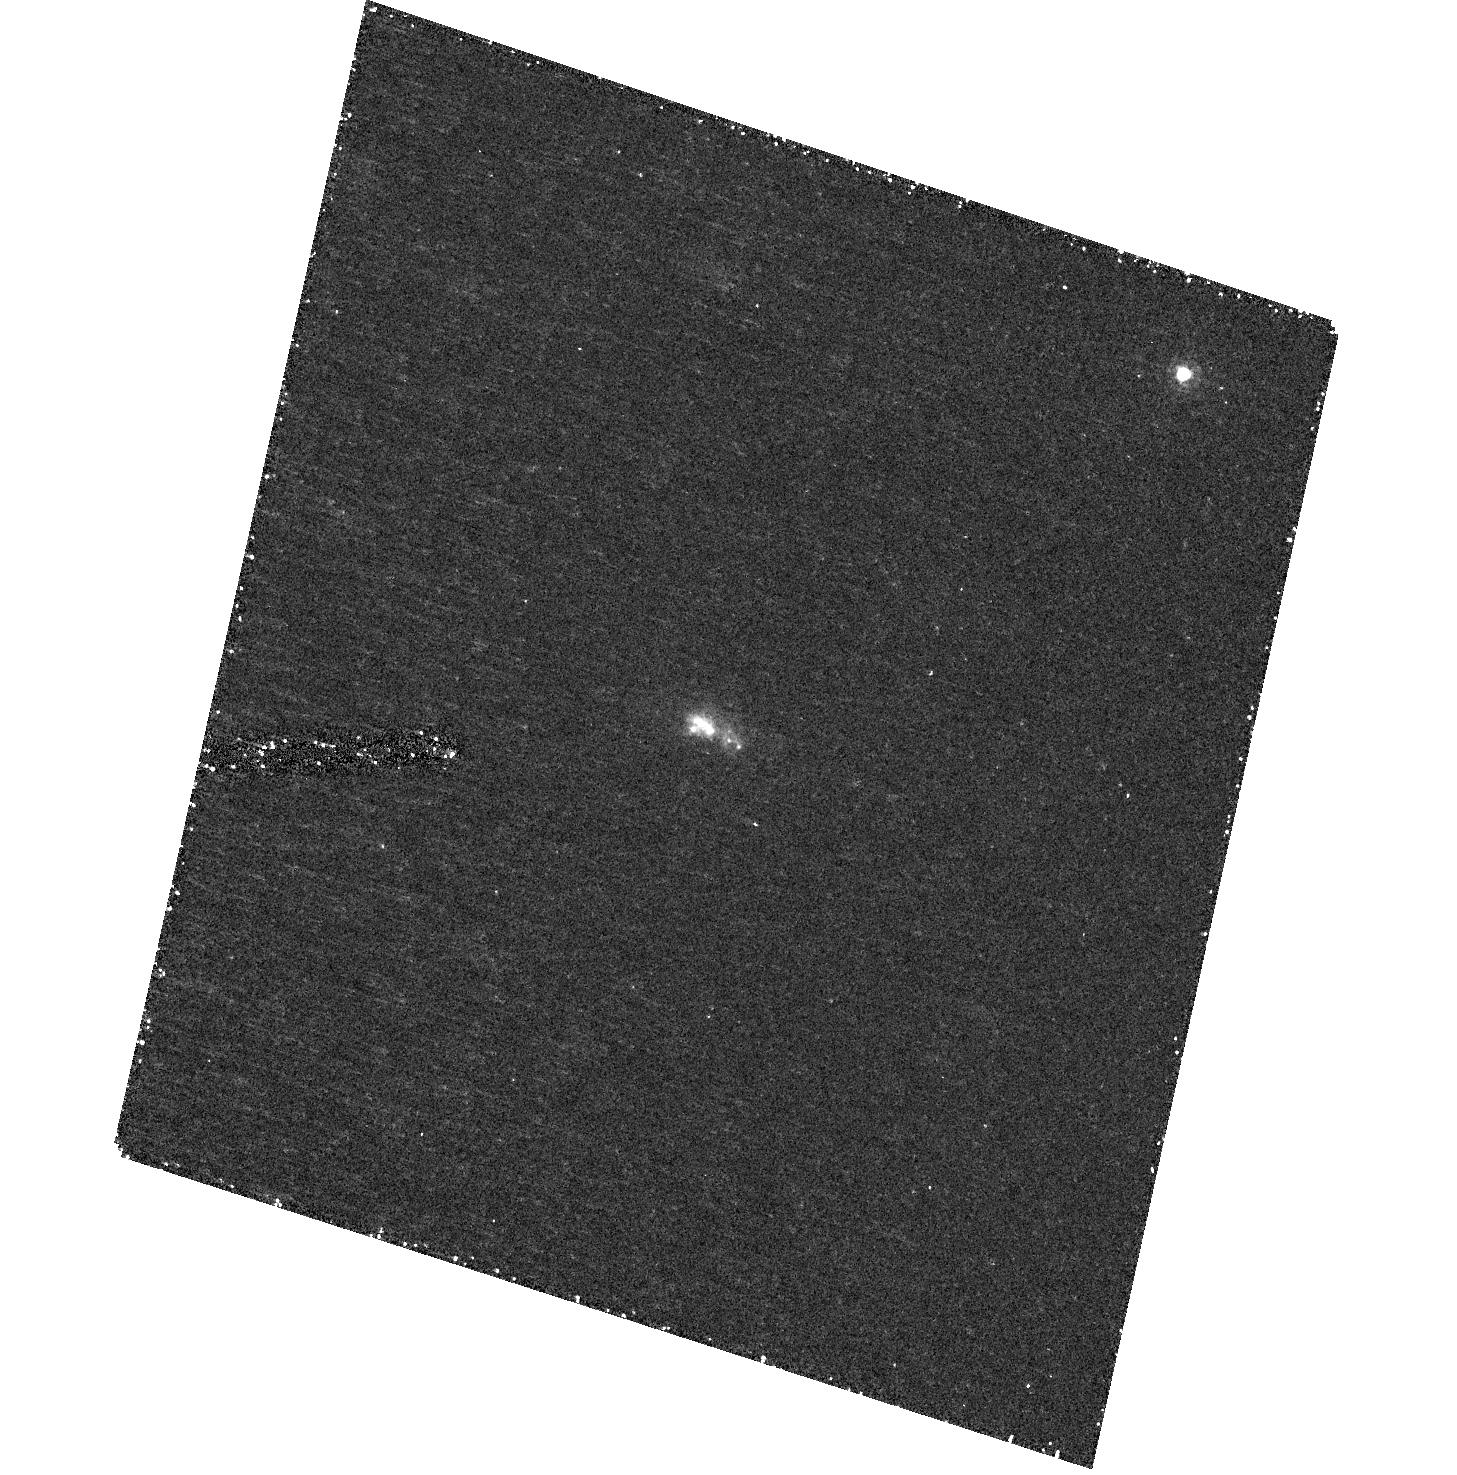
Target: SDSSJ032845.99+011150.8. Instrument: ACS/HRC. Filter: F330W. Exposure: 42 min. Observation ID: hst_10920_a3_acs_hrc_f330w_j9pja3

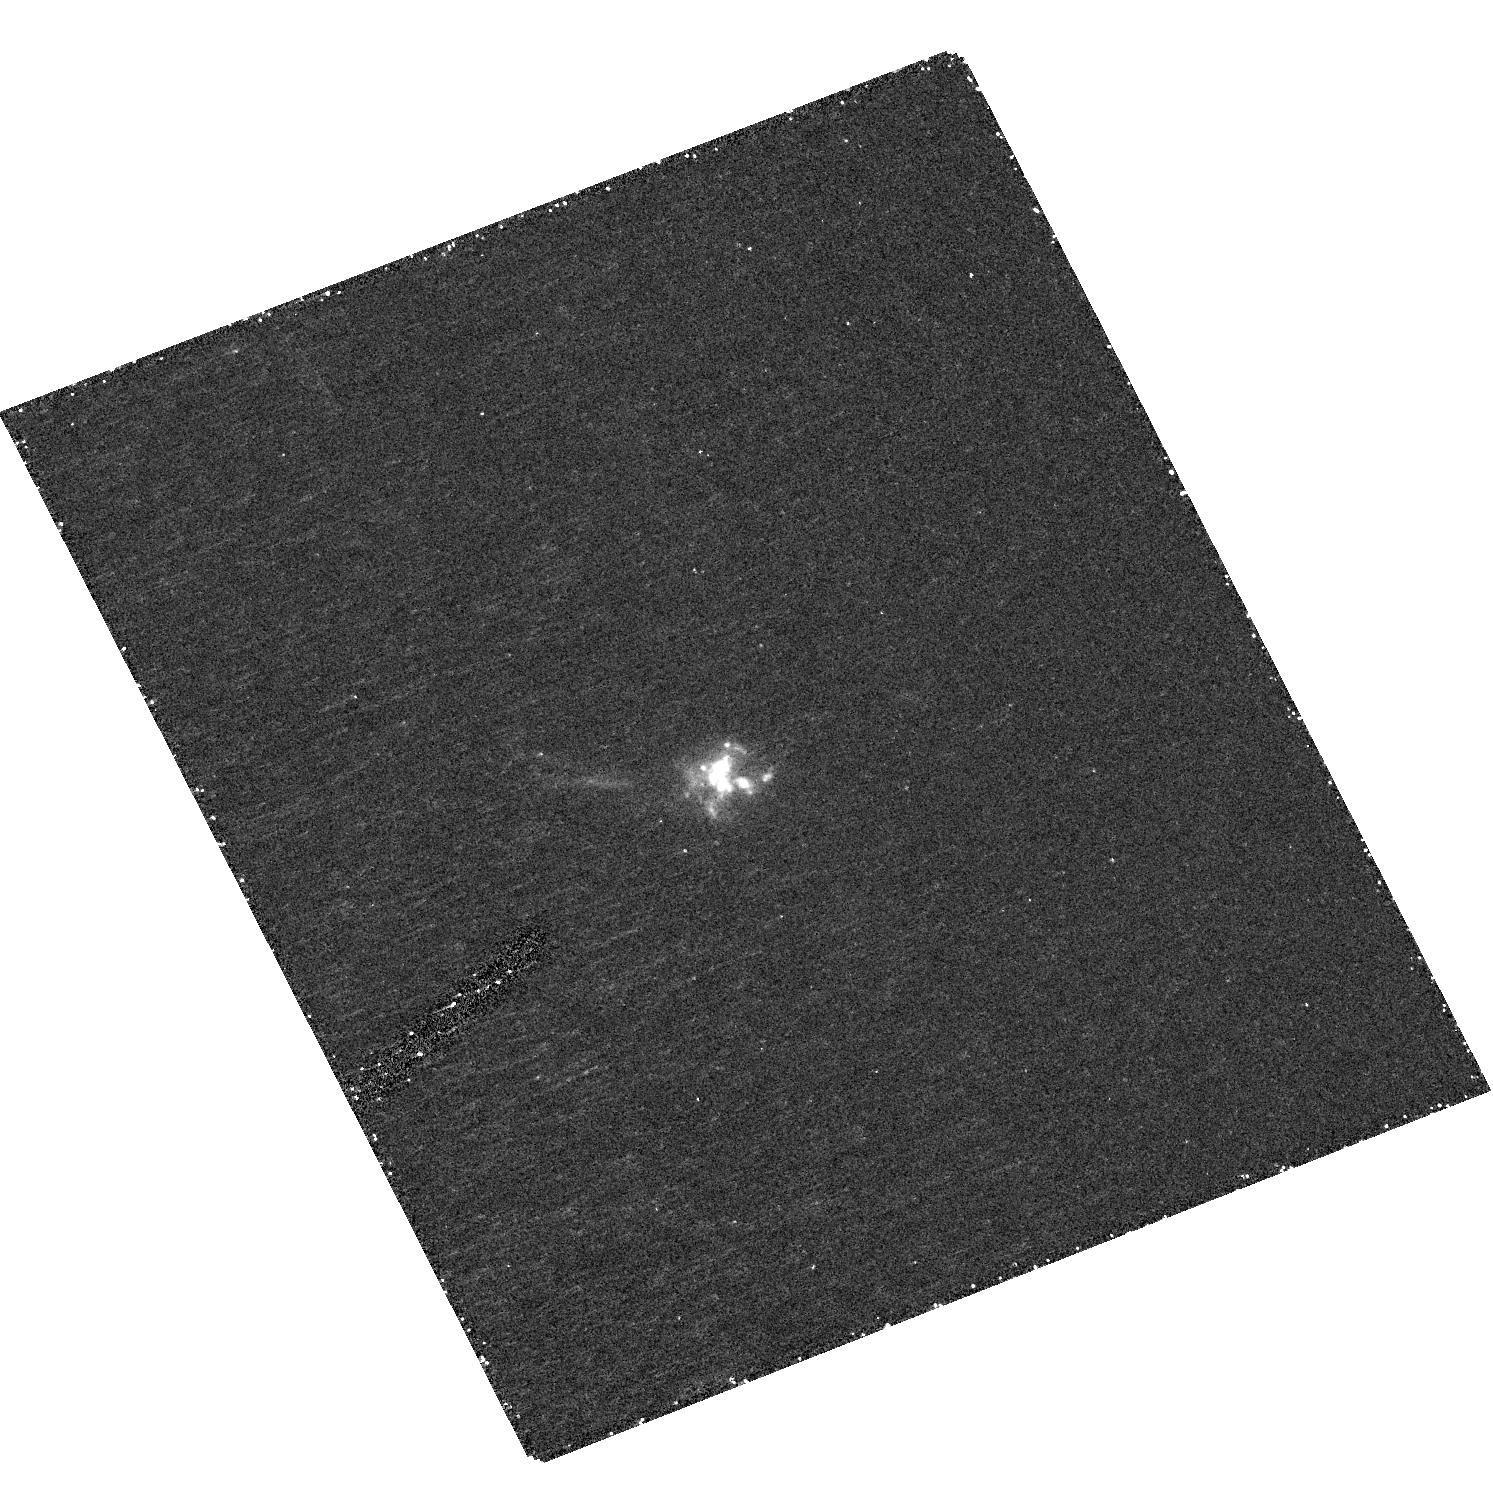
Target: SDSSJ135355.9+664800.5. Instrument: ACS/HRC. Filter: F330W. Exposure: 44 min. Observation ID: hst_10920_08_acs_hrc_f330w_j9pj08

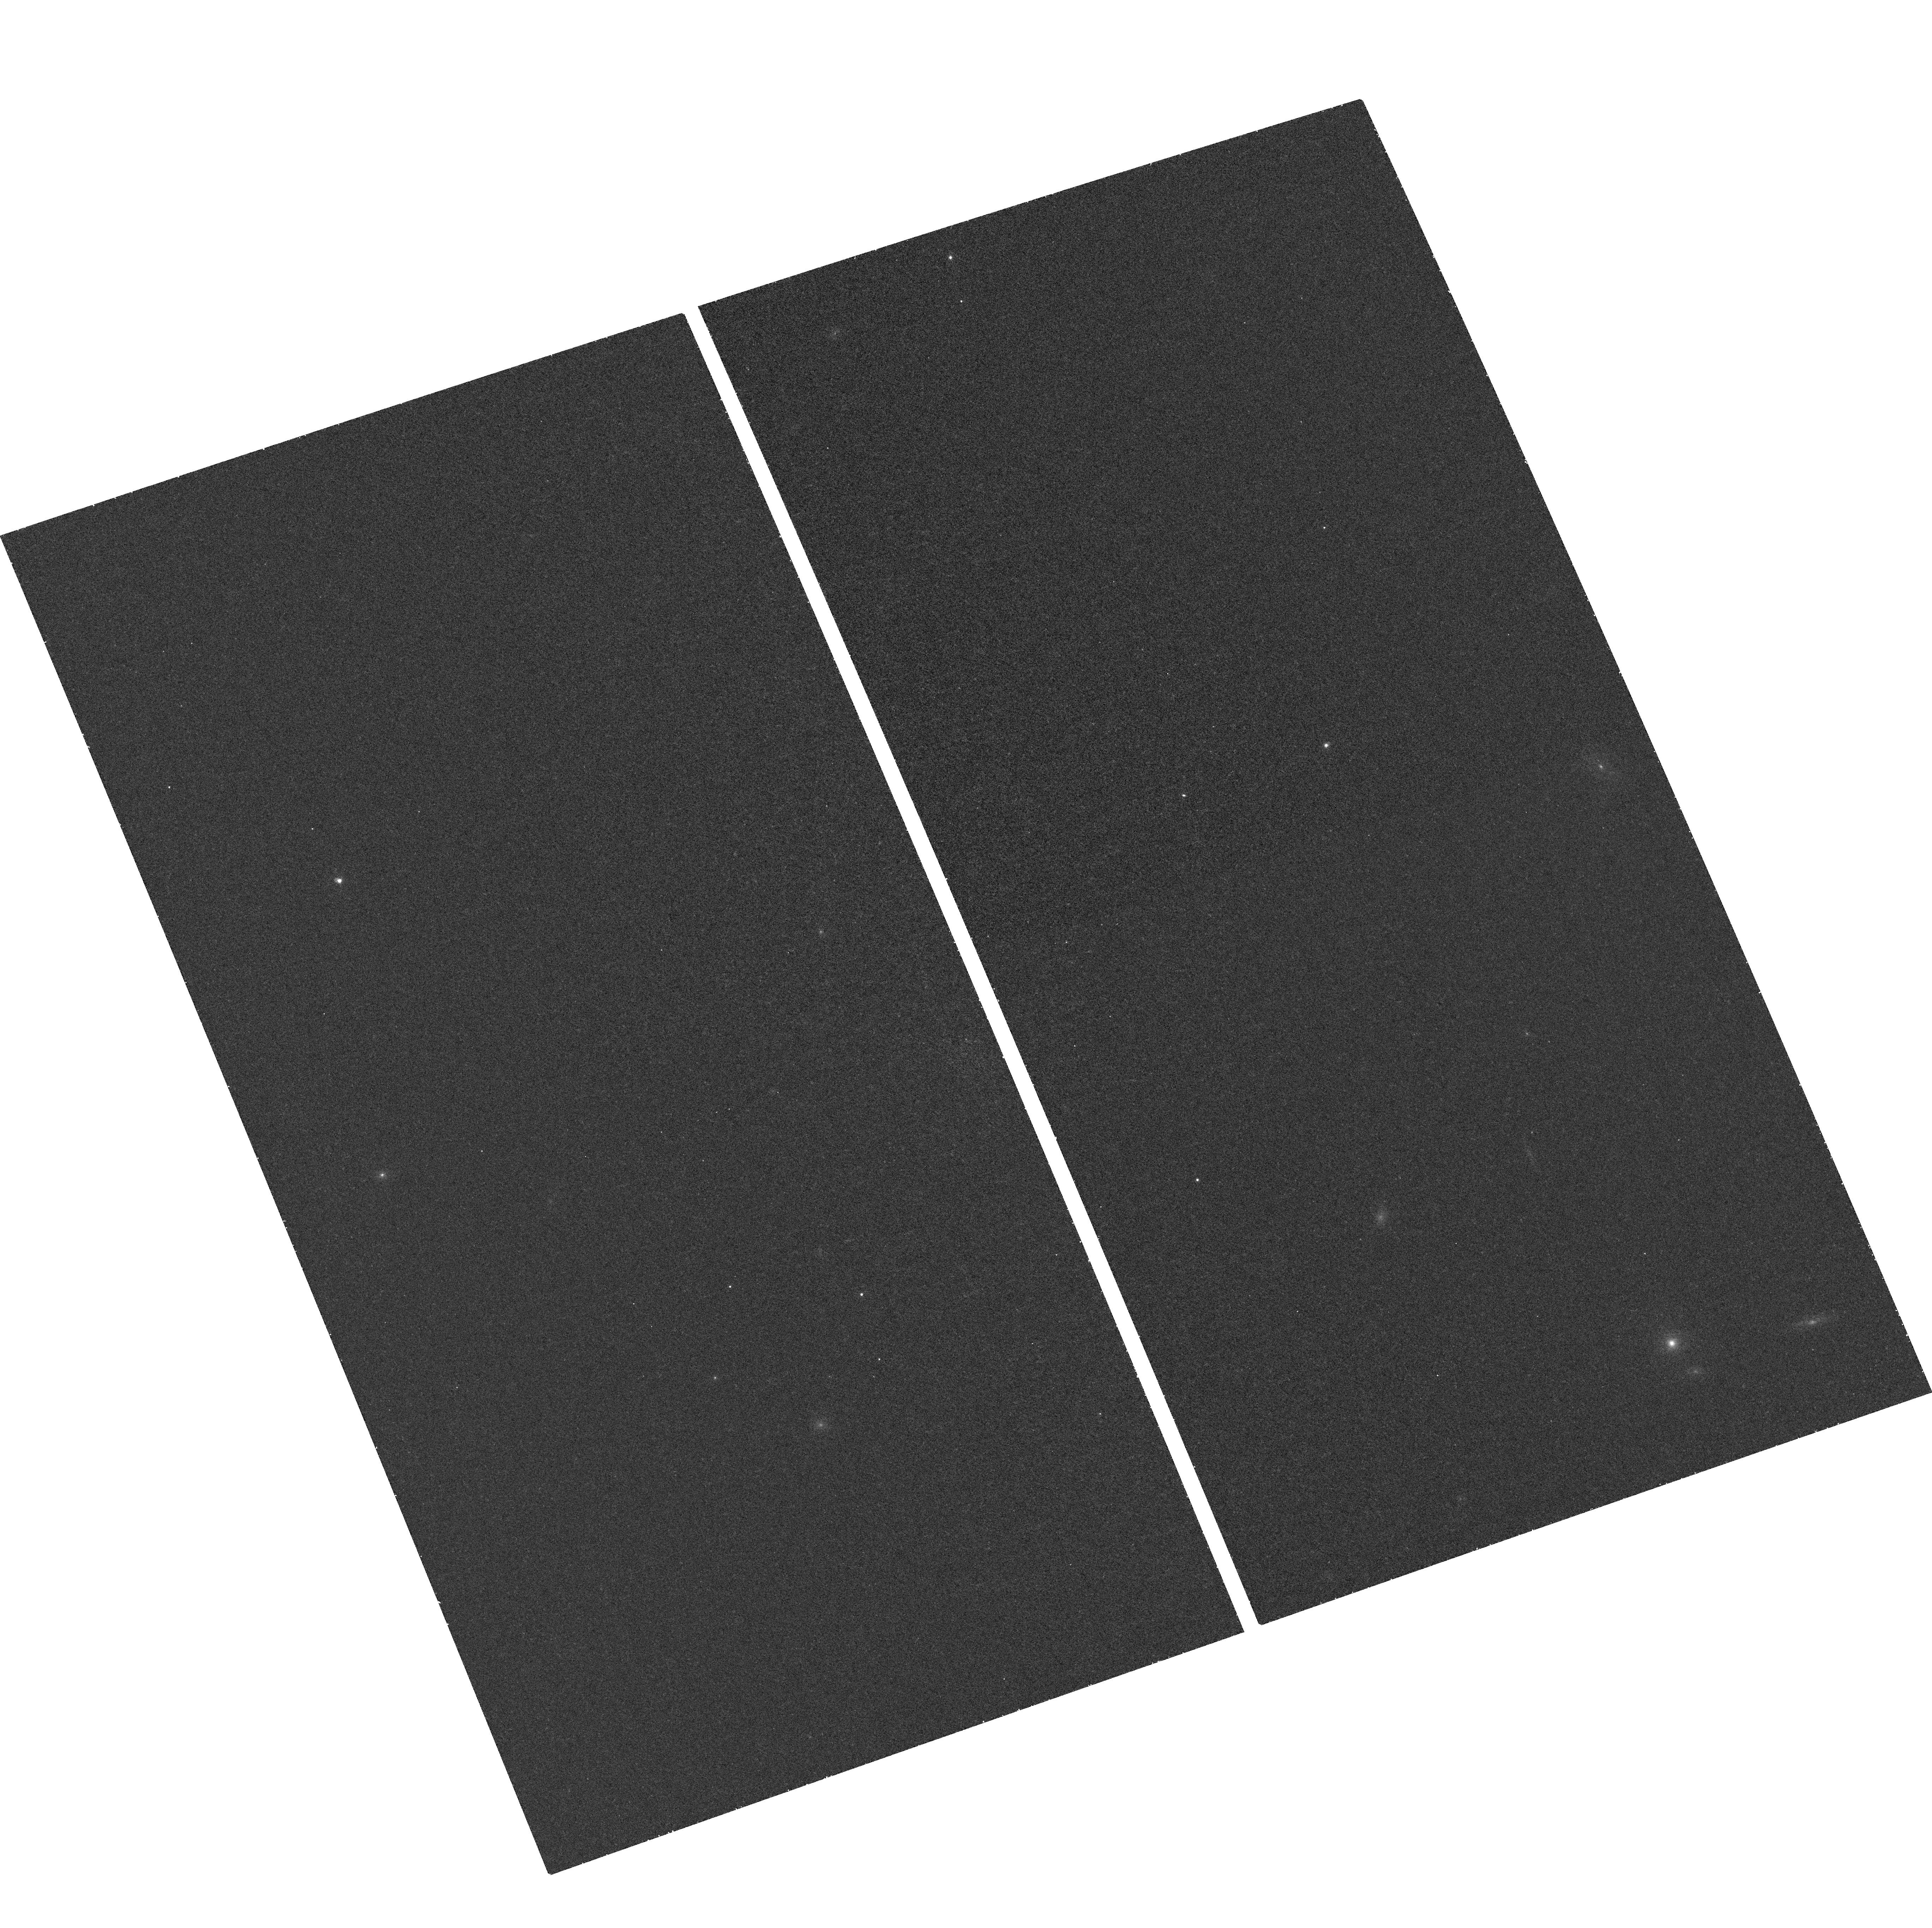
Target: field at RA 208.483°, Dec 66.800°. Instrument: ACS/WFC. Filter: F660N. Exposure: 37 min. Observation ID: hst_10920_08_acs_wfc_f660n_j9pj08

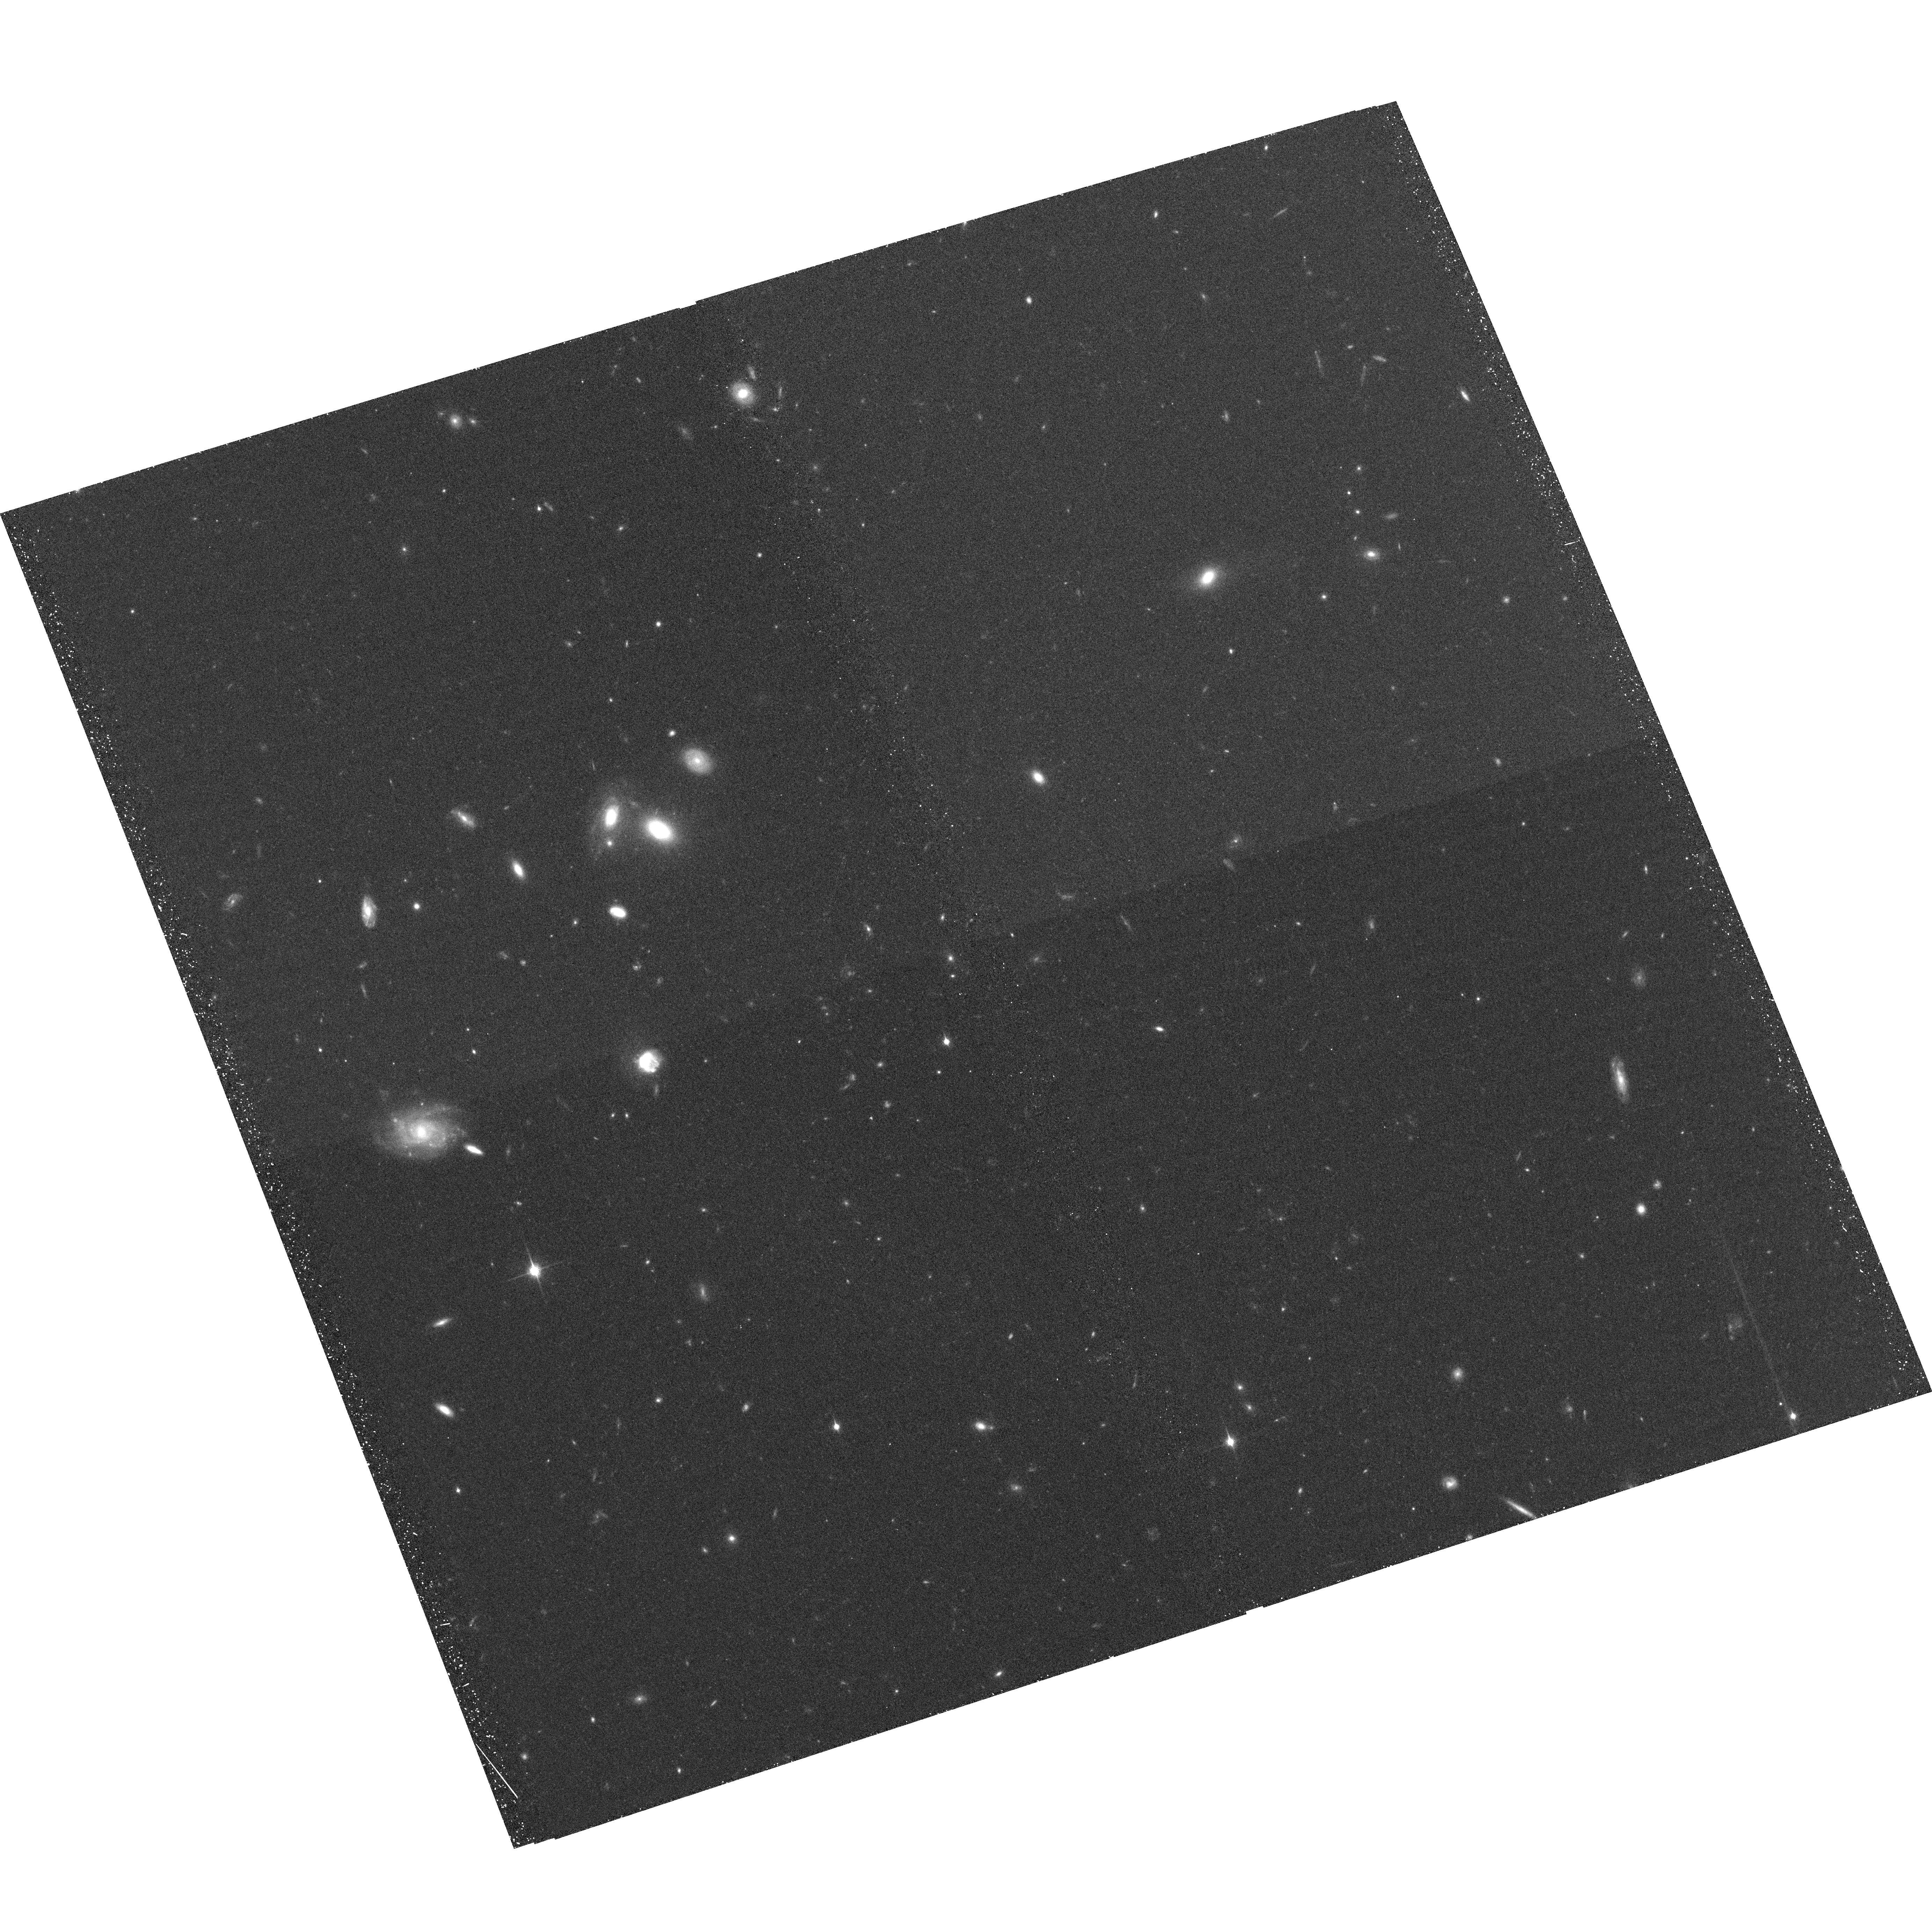
Target: SDSSJ102613.97+484458.9. Instrument: ACS/WFC. Filter: F850LP. Exposure: 38 min. Observation ID: hst_10920_07_acs_wfc_f850lp_j9pj07

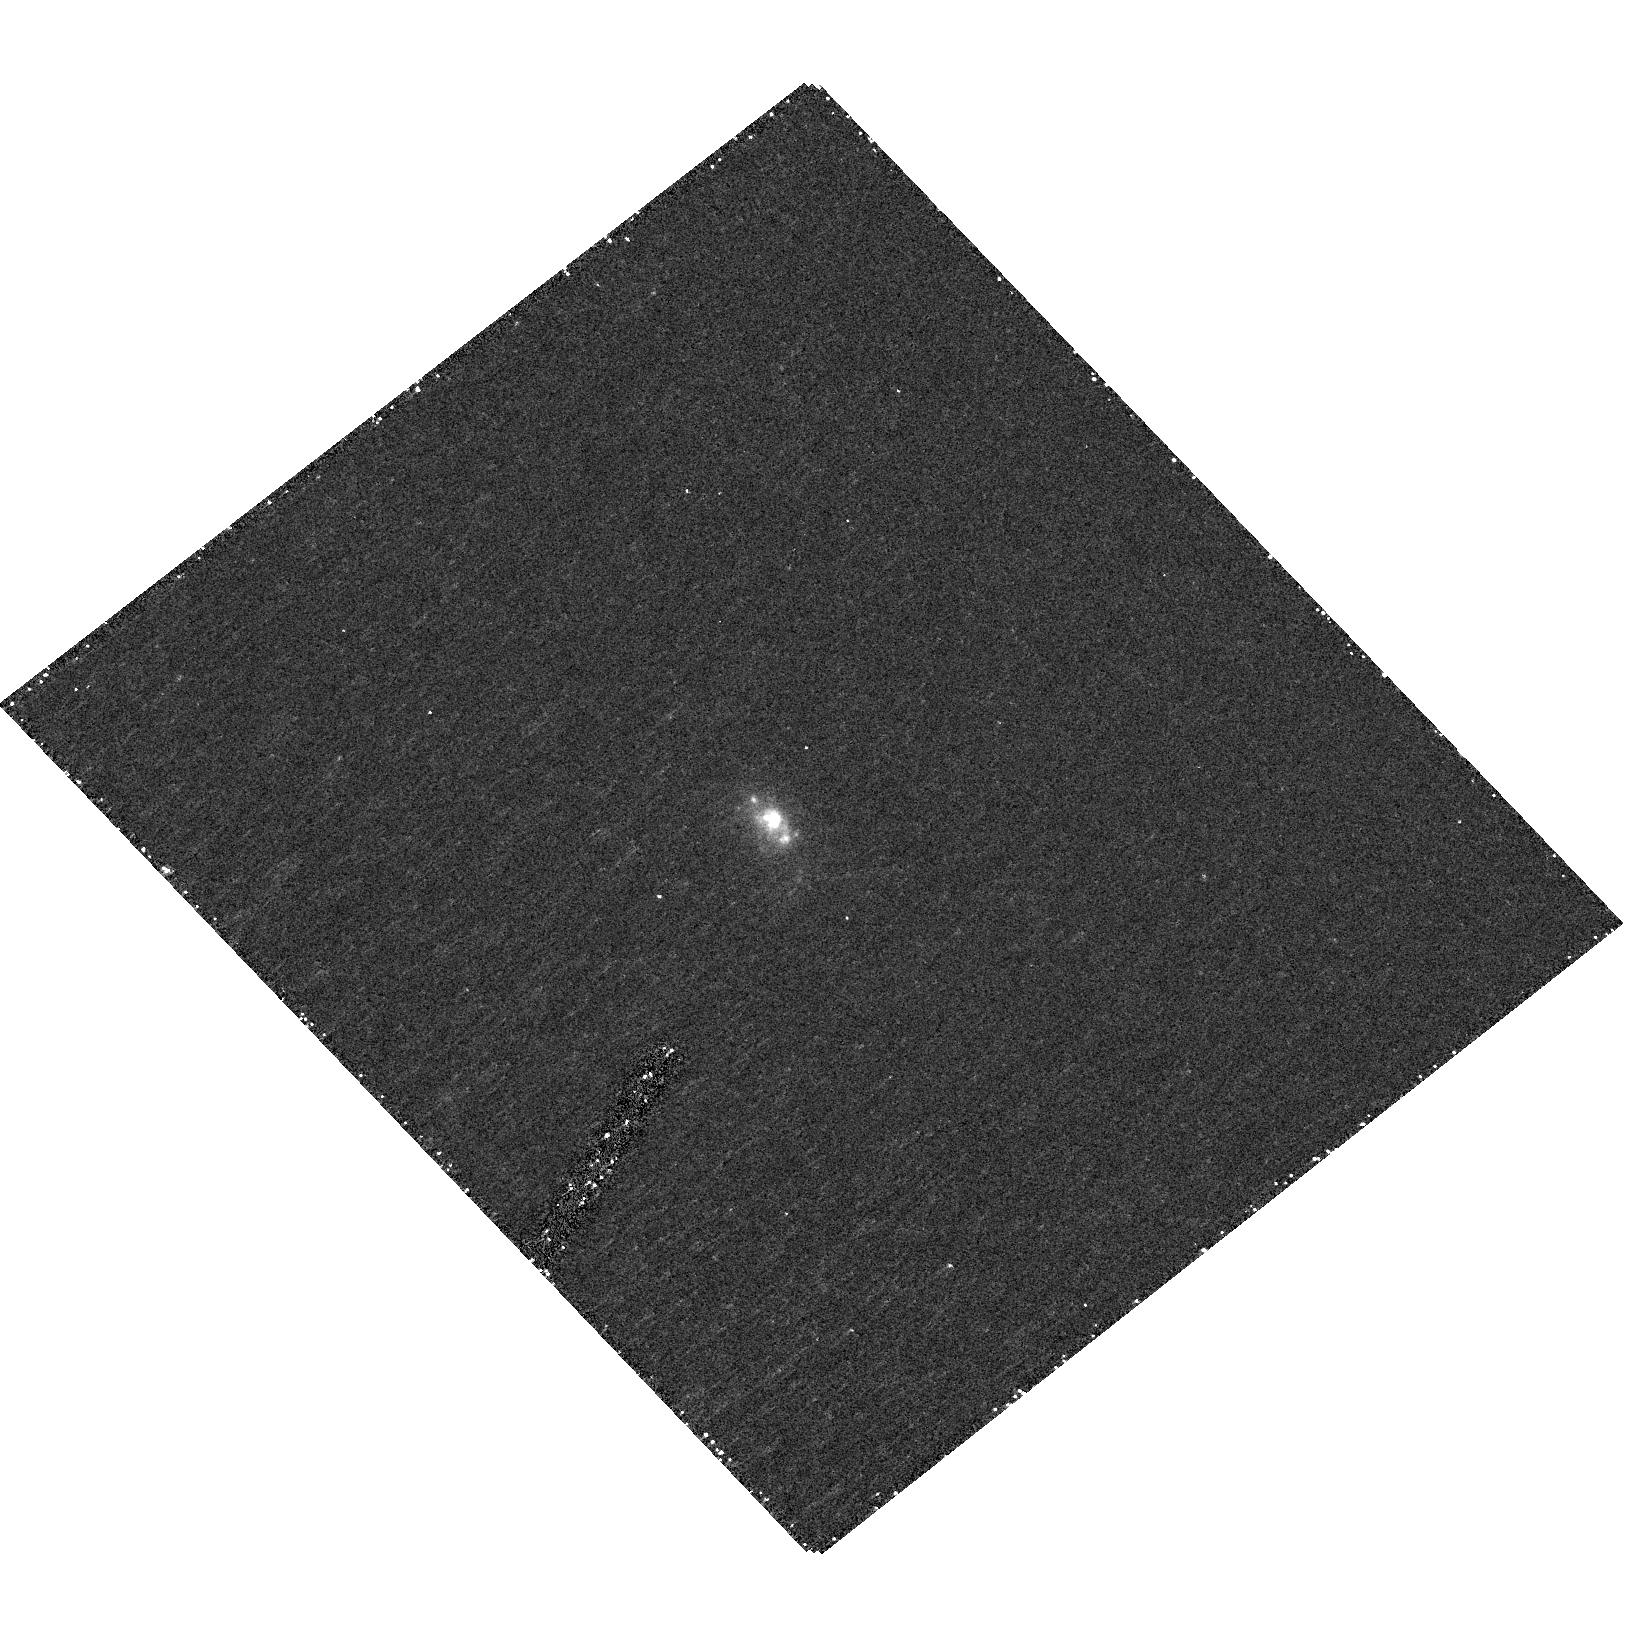
Target: SDSSJ040208.86-050642. Instrument: ACS/HRC. Filter: F330W. Exposure: 42 min. Observation ID: hst_10920_a4_acs_hrc_f330w_j9pja4

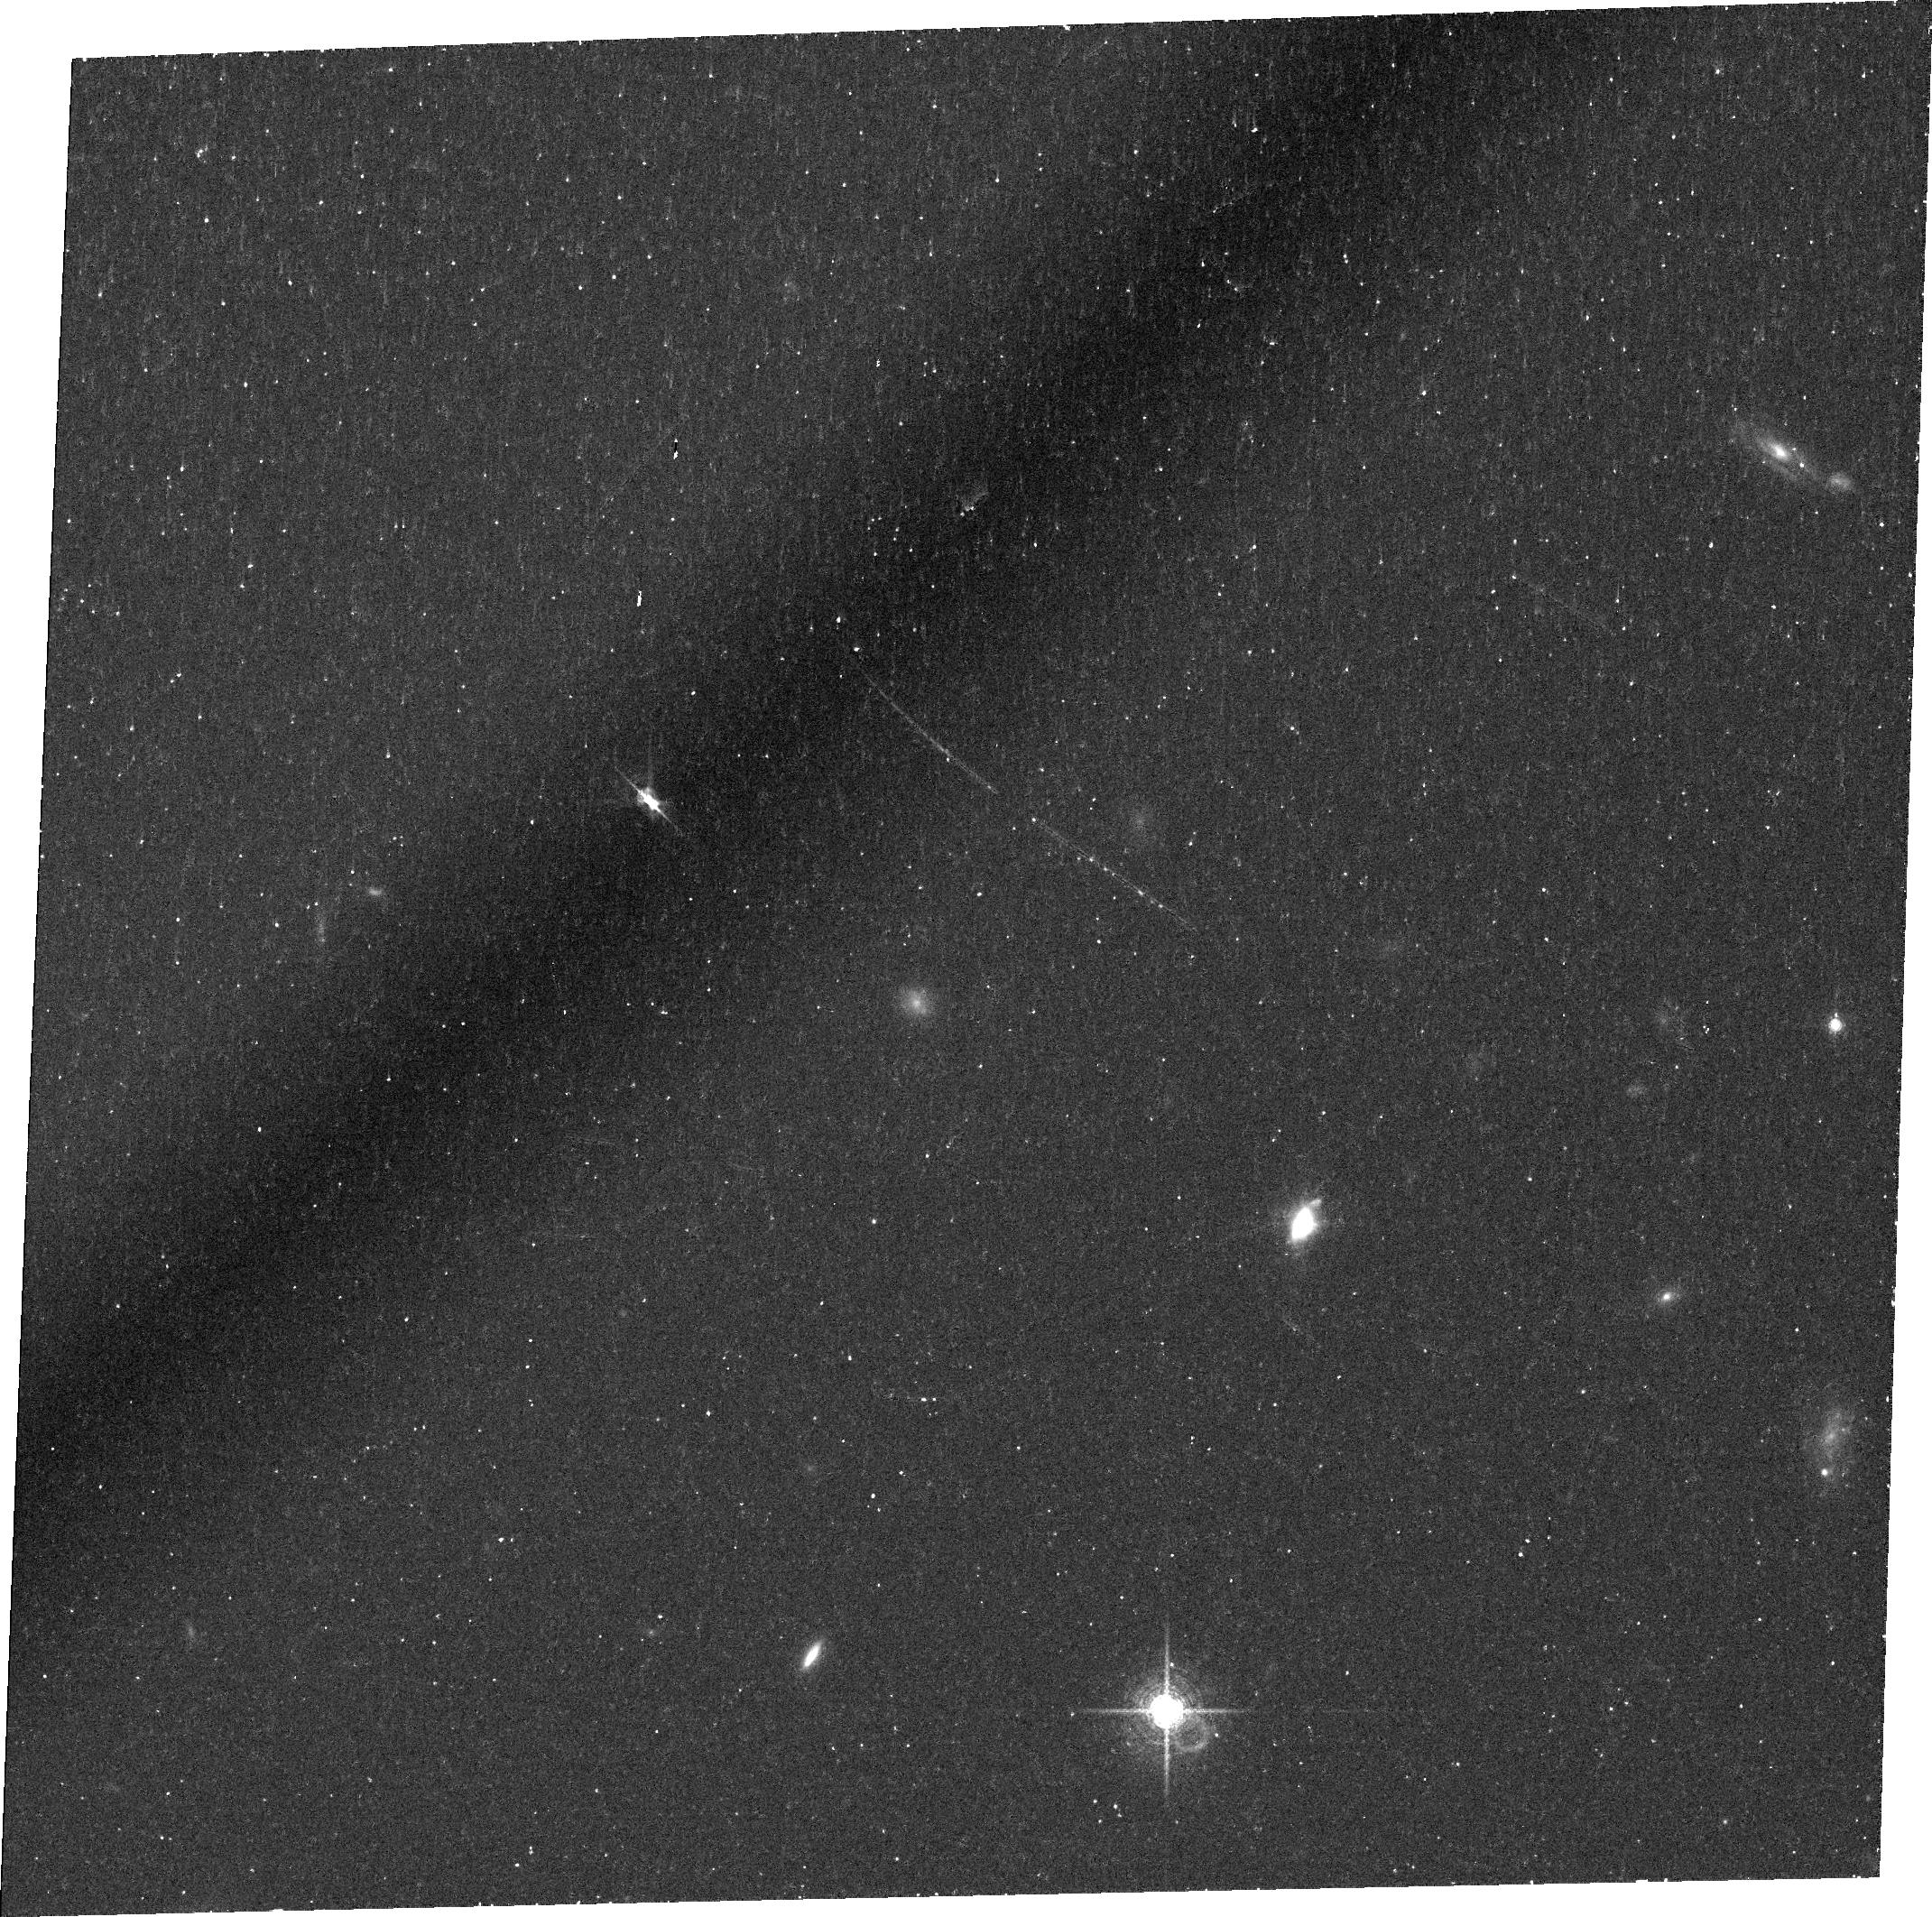
Target: SDSSJ005527.46-002148.7. Instrument: ACS/WFC. Filter: FR782N. Exposure: 38 min. Observation ID: j9pjb1010

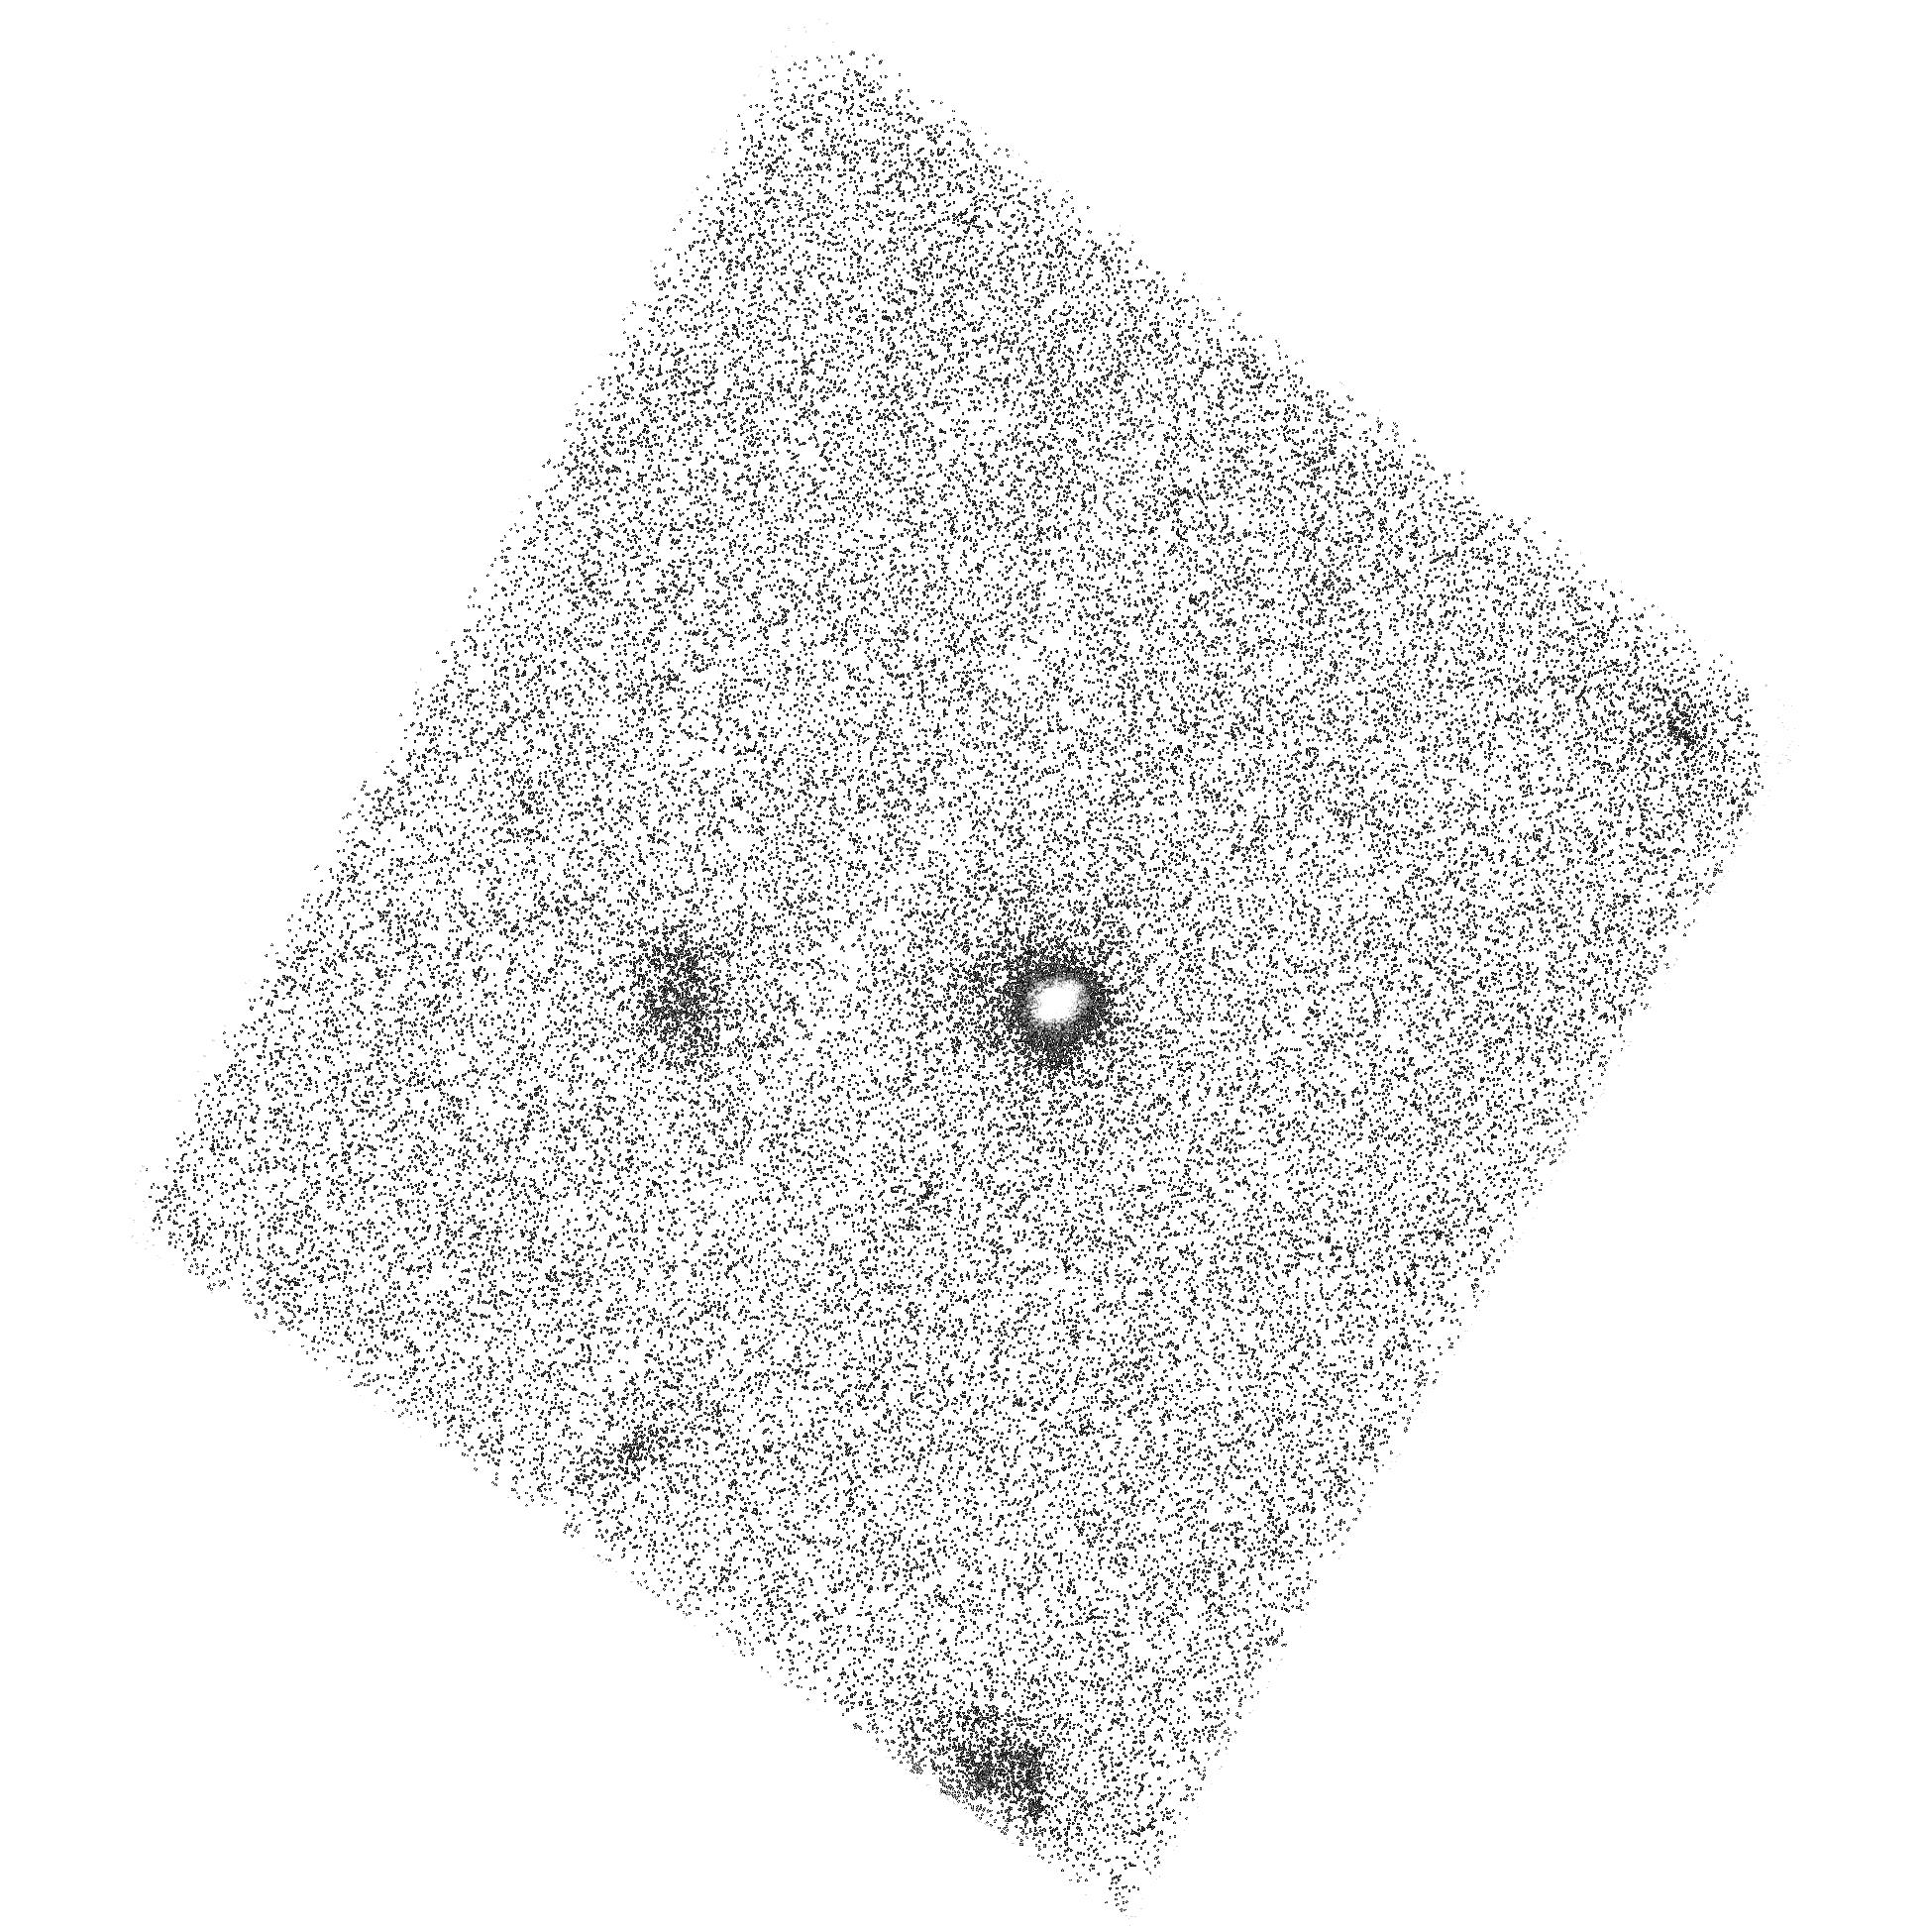
Target: SDSSJ214500.25+011157.5. Instrument: ACS/SBC. Filter: F150LP. Exposure: 42 min. Observation ID: hst_10920_09_acs_sbc_f150lp_j9pj09

High-Resolution Imaging of Nearby Lyman Break Galaxy Analogs in the GALEX All-Sky Survey (PI: Heckman, Timothy M.)

We have used the ultraviolet all-sky imaging survey currently being conducted by the Galaxy Evolution Explorer (GALEX) to identify for the first time a rare population of low-redshift starbursts with properties remarkably similar to high-redshift Lyman Break Galaxies. These compact UV luminous galaxies (UVLGs) resemble Lyman Break Galaxies in terms of size, UV luminosity, star-formation rate, surface brightness, mass, metallicity, kinematics, dust content, and color. They have characteristic ``ages'' (stellar mass/SFR) of only a few hundred Myr. This population of galaxies is thus worthy of study in its own right and as a sample of local analogs of Lyman Break Galaxies. We propose to image a sample of the 9 nearest and brightest compact UVLGs in the near-ultraviolet, near-infrared, and H-alpha using ACS. With these images we will 1) characterize their structure and morphology, 2) look for signs of interactions and mergers, 3) investigate the distribution and propogation of star formation over varying time scales, and 4) quantify the stellar populations and star formation history, in order to determine whether a previous generation of stars formed long before the current burst. These data will perfectly complement our existing Spitzer, GALEX, and SDSS data, and will provide important information on star-formation in the present-day universe as well as shed light on the earliest major episodes of star formation in high-redshift galaxies.